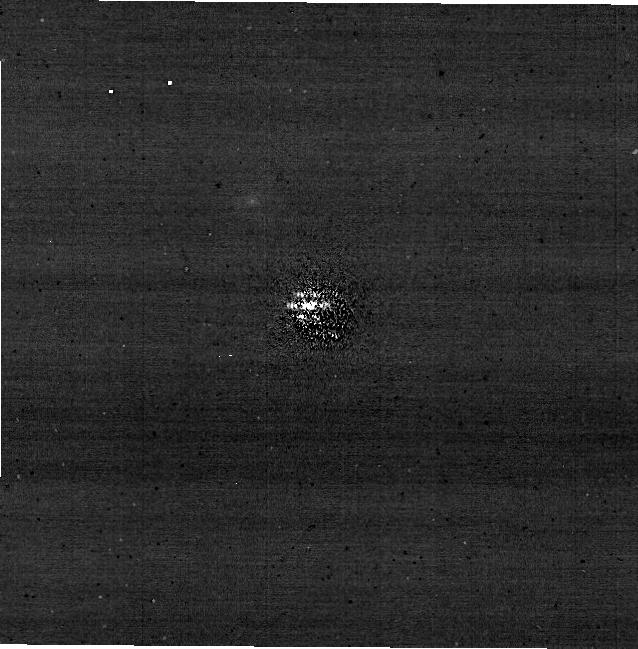
Target: HD-114174-STAR1-COMPANION
Instrument: NIRCAM/CORON
Filter: F210M+MASKRND
Exposure: 25 min
Observation ID: jw04454-c1005_t001_nircam_f210m-maskrnd-sub640a210r

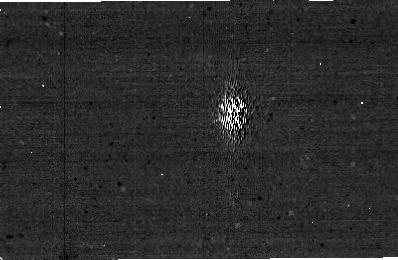
Target: HD-114174-STAR1-COMPANION
Instrument: NIRCAM/CORON
Filter: F250M+MASKBAR
Exposure: 28 min
Observation ID: jw04454-c1008_t001_nircam_f250m-maskbar-sub400x256alwb

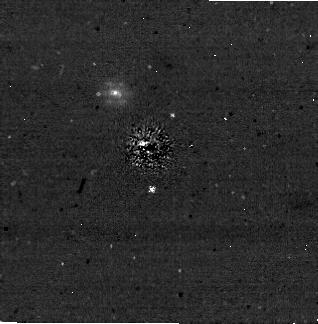
Target: HD-114174-STAR1-COMPANION
Instrument: NIRCAM/CORON
Filter: F335M+MASKRND
Exposure: 31 min
Observation ID: jw04454-c1006_t001_nircam_f335m-maskrnd-sub320a335r

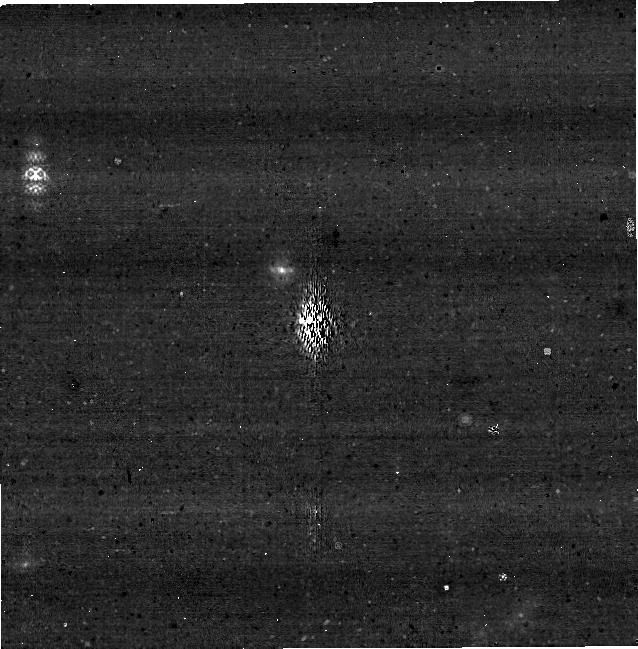
Target: HD-114174-STAR1-COMPANION
Instrument: NIRCAM
Filter: F335M+MASKBAR
Exposure: 28 min
Observation ID: jw04454-c1009_t001_nircam_f335m-maskbar-sub640aswb

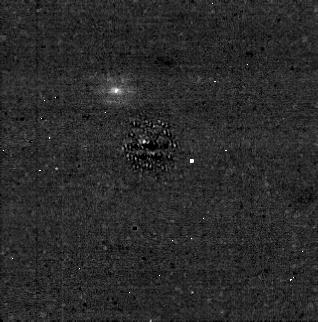
Target: HD-114174-STAR1-COMPANION
Instrument: NIRCAM/CORON
Filter: F430M+MASKRND
Exposure: 31 min
Observation ID: jw04454-c1007_t001_nircam_f430m-maskrnd-sub320a430r

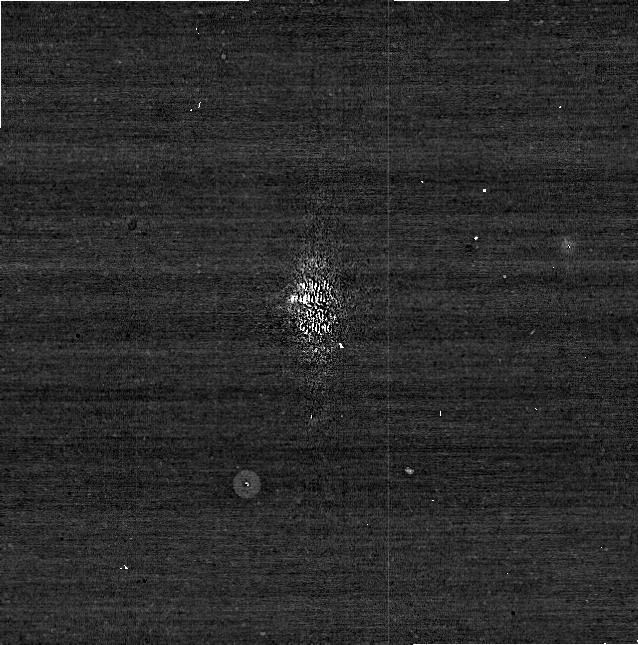
Target: HD-114174-STAR1-COMPANION
Instrument: NIRCAM/CORON
Filter: F210M+MASKBAR
Exposure: 56 min
Observation ID: jw04454-c1009_t001_nircam_f210m-maskbar-sub640aswb

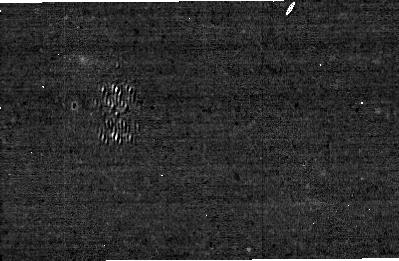
Target: HD-114174-STAR1-COMPANION
Instrument: NIRCAM/CORON
Filter: F480M+MASKBAR
Exposure: 28 min
Observation ID: jw04454-c1008_t001_nircam_f480m-maskbar-sub400x256alwb

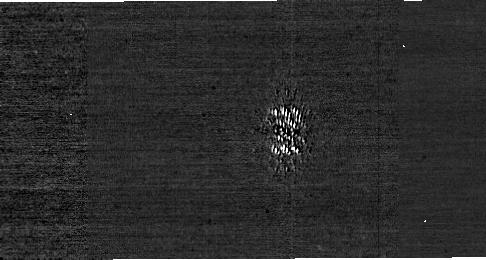
Target: HD-114174-STAR1-COMPANION
Instrument: NIRCAM
Filter: F182M+MASKBAR
Exposure: 57 min
Observation ID: jw04454-c1008_t001_nircam_f182m-maskbar-sub400x256alwb

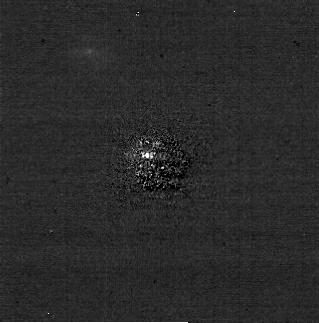
Target: HD-114174-STAR1-COMPANION
Instrument: NIRCAM/CORON
Filter: F210M+MASKRND
Exposure: 31 min
Observation ID: jw04454-c1006_t001_nircam_f210m-maskrnd-sub320a335r

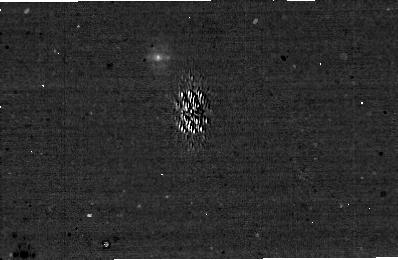
Target: HD-114174-STAR1-COMPANION
Instrument: NIRCAM/CORON
Filter: F335M+MASKBAR
Exposure: 57 min
Observation ID: jw04454-c1008_t001_nircam_f335m-maskbar-sub400x256alwb

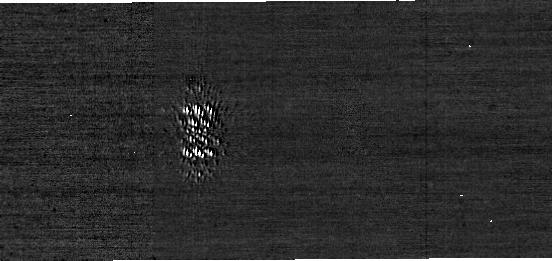
Target: HD-114174-STAR1-COMPANION
Instrument: NIRCAM
Filter: F210M+MASKBAR
Exposure: 57 min
Observation ID: jw04454-c1008_t001_nircam_f210m-maskbar-sub400x256alwb

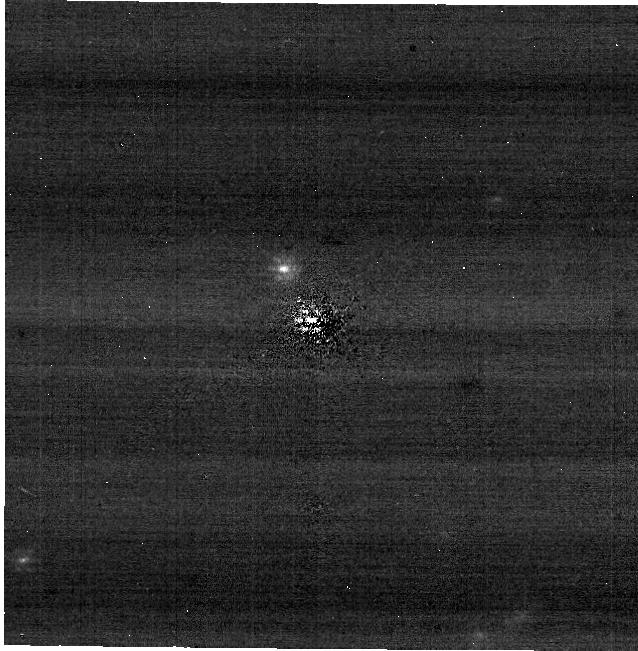
Target: HD-114174-STAR1-COMPANION
Instrument: NIRCAM/CORON
Filter: F335M+MASKRND
Exposure: 25 min
Observation ID: jw04454-c1005_t001_nircam_f335m-maskrnd-sub640a210r

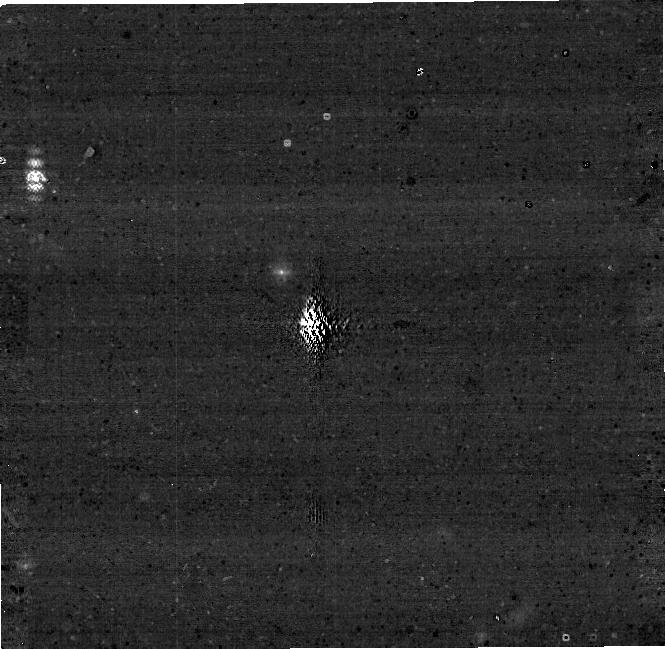
Target: HD-114174-STAR1-COMPANION
Instrument: NIRCAM
Filter: F250M+MASKBAR
Exposure: 56 min
Observation ID: jw04454-c1009_t001_nircam_f250m-maskbar-sub640aswb

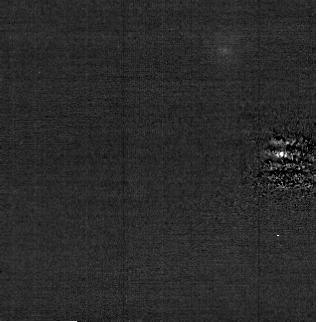
Target: HD-114174-STAR1-COMPANION
Instrument: NIRCAM/CORON
Filter: F210M+MASKRND
Exposure: 31 min
Observation ID: jw04454-c1007_t001_nircam_f210m-maskrnd-sub320a430r

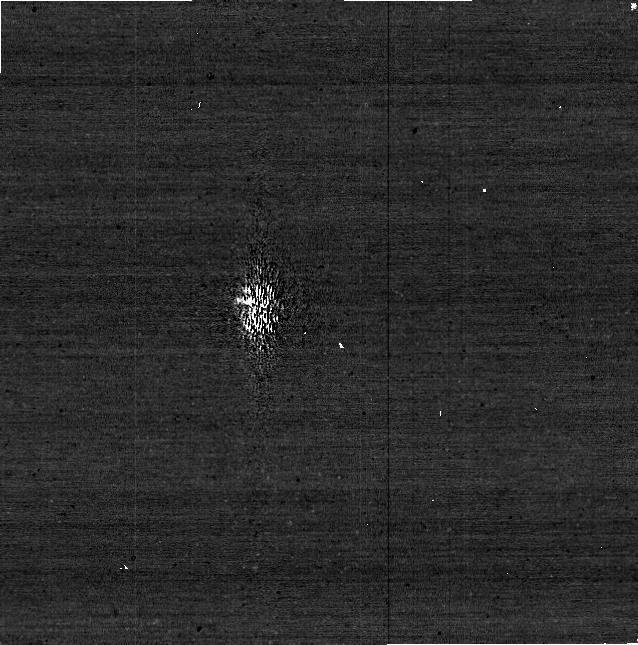
Target: HD-114174-STAR1-COMPANION
Instrument: NIRCAM/CORON
Filter: F182M+MASKBAR
Exposure: 28 min
Observation ID: jw04454-c1009_t001_nircam_f182m-maskbar-sub640aswb

Commissioning NIRCam Dual Channel (SW+LW) Coronagraphy (PI: Golimowski, David A.)

Perform an end-to-end test of NIRCam Dual Channel (LW+SW) Coronagraphy (available in late Cycle 1) for each occulting mask to demonstrate basic functionality of the mode, correct commanding of new subarrays, and proper data flow and processing through DMS. This calibration program may change in response to system developments and the final Cycle 2 science program.